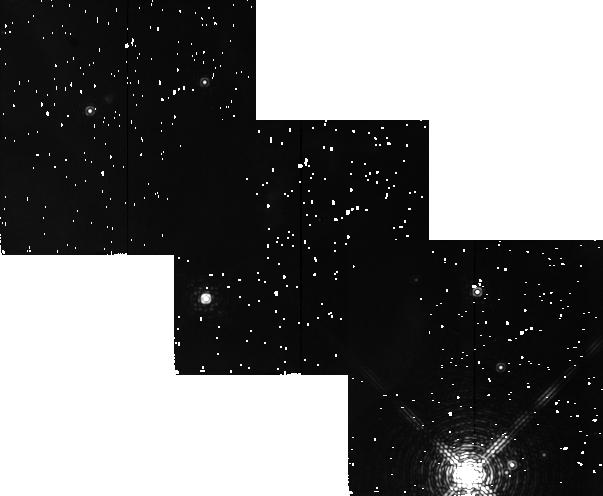
Target: ORION-BAR. Instrument: NICMOS/NIC2. Filter: F212N. Exposure: 8 min. Observation ID: n4o202040

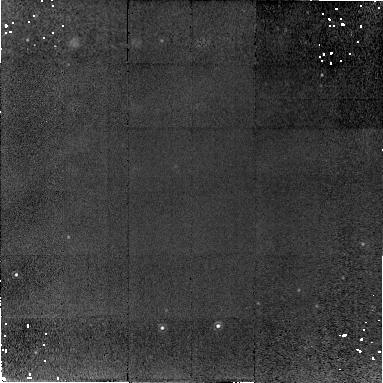
Target: IC63-PEAK. Instrument: NICMOS/NIC2. Filter: F212N. Exposure: 29 min. Observation ID: n4o201010

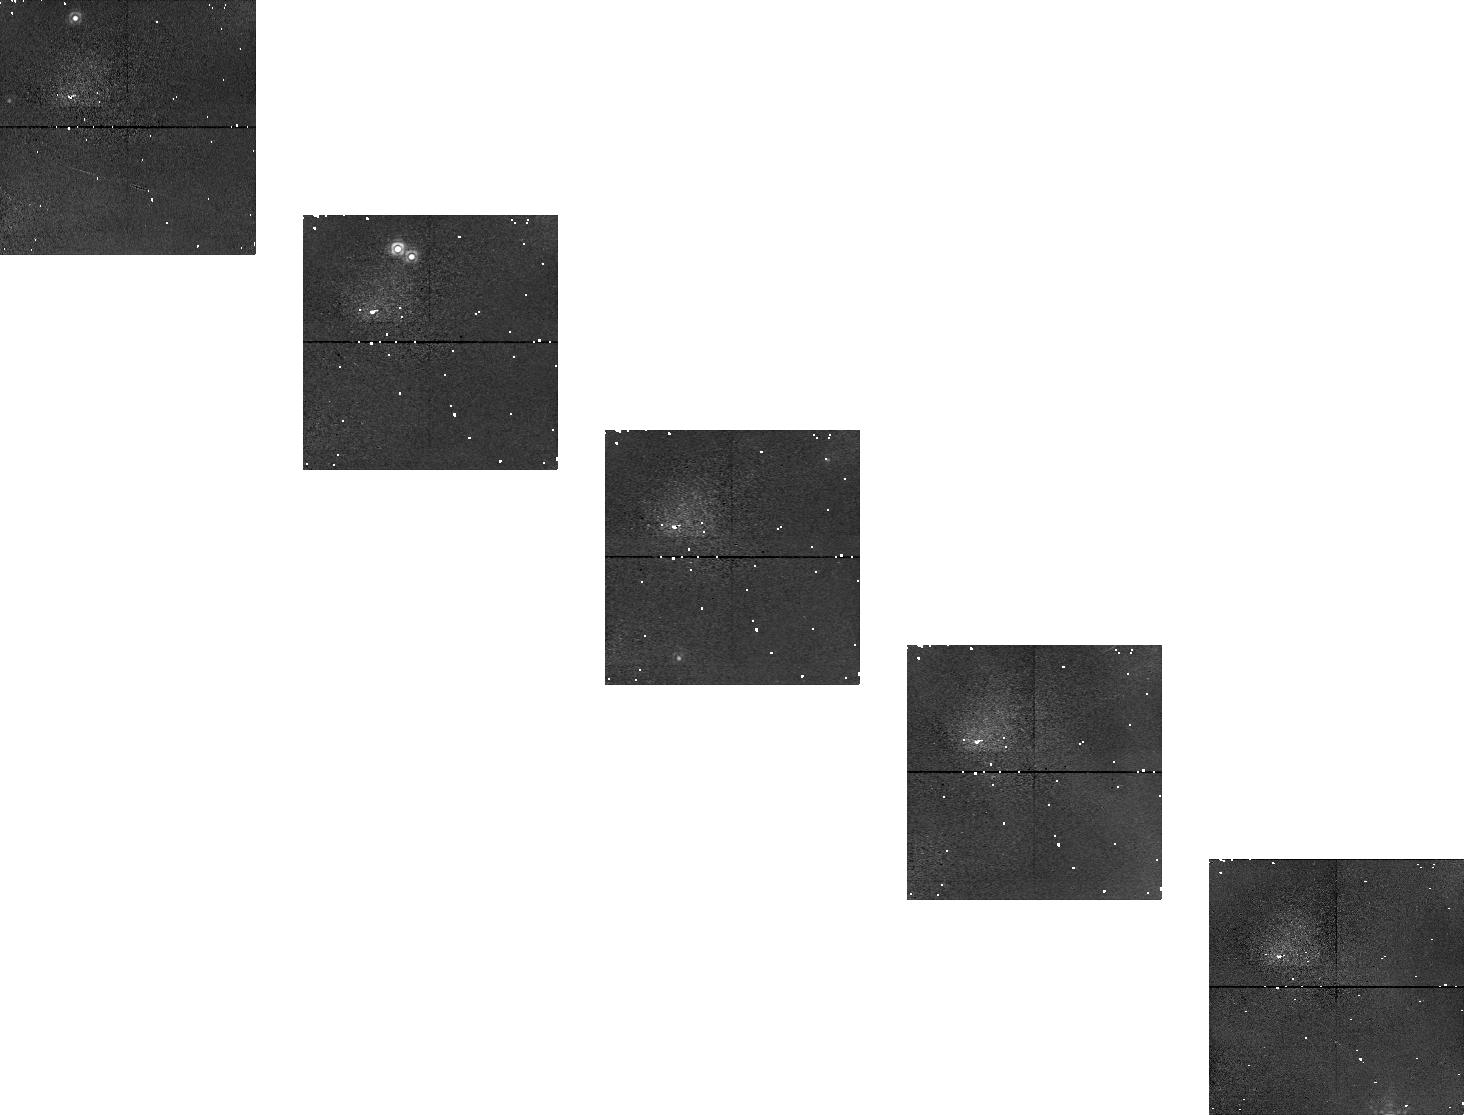
Target: ORION-BAR. Instrument: NICMOS/NIC1. Filter: F164N. Exposure: 13 min. Observation ID: n4o202030

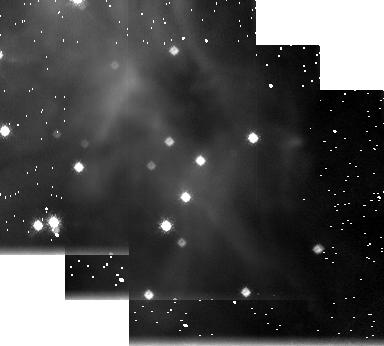
Target: ORION-BAR. Instrument: NICMOS/NIC3. Filter: F215N. Exposure: 8 min. Observation ID: n4o2020c0

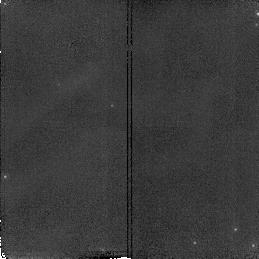
Target: IC63-PEAK. Instrument: NICMOS/NIC2. Filter: F180M. Exposure: 5 min. Observation ID: n4o201040

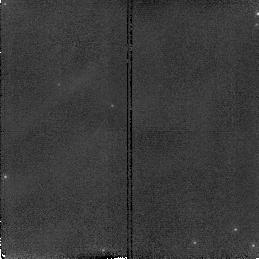
Target: IC63-PEAK. Instrument: NICMOS/NIC2. Filter: F171M. Exposure: 5 min. Observation ID: n4o201030

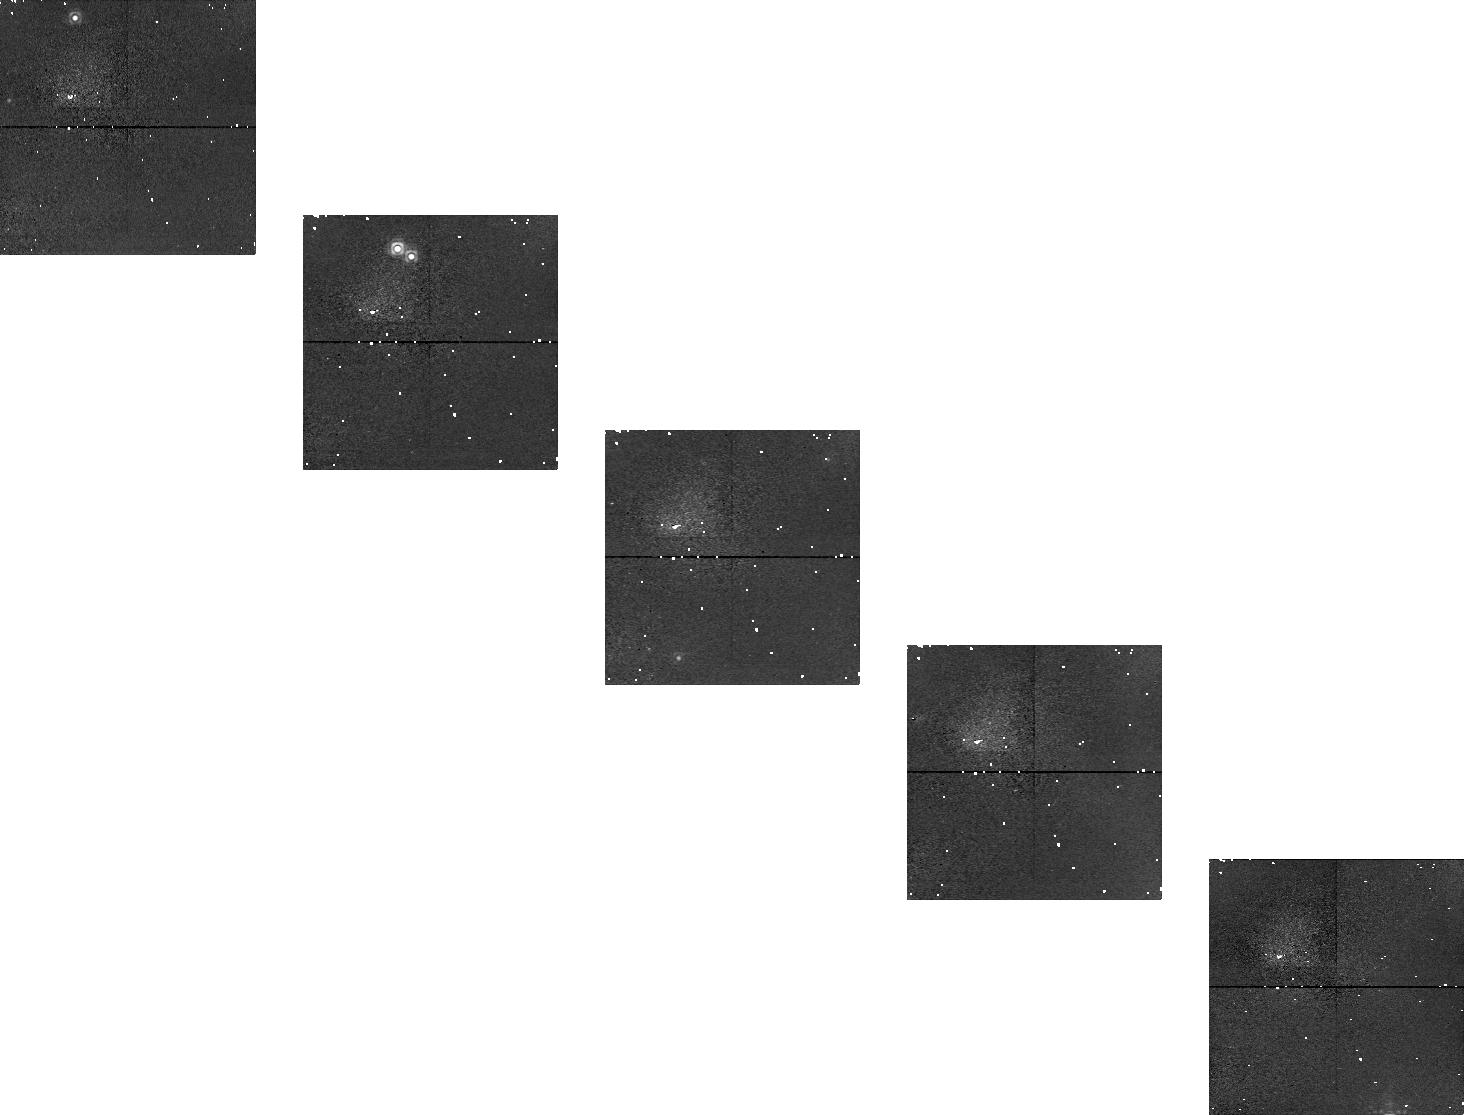
Target: ORION-BAR. Instrument: NICMOS/NIC1. Filter: F166N. Exposure: 13 min. Observation ID: n4o2020a0

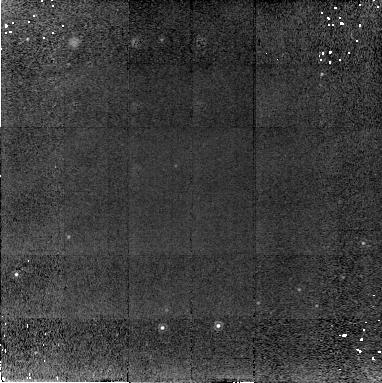
Target: IC63-PEAK. Instrument: NICMOS/NIC2. Filter: F215N. Exposure: 29 min. Observation ID: n4o201020

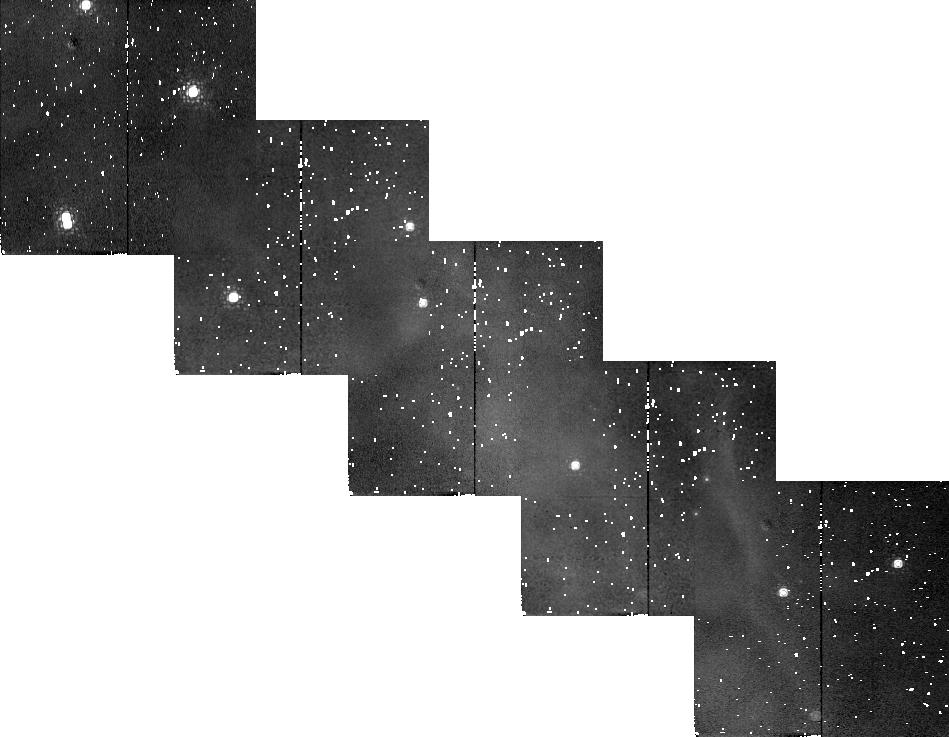
Target: ORION-BAR. Instrument: NICMOS/NIC2. Filter: F180M. Exposure: 3 min. Observation ID: n4o2020e0

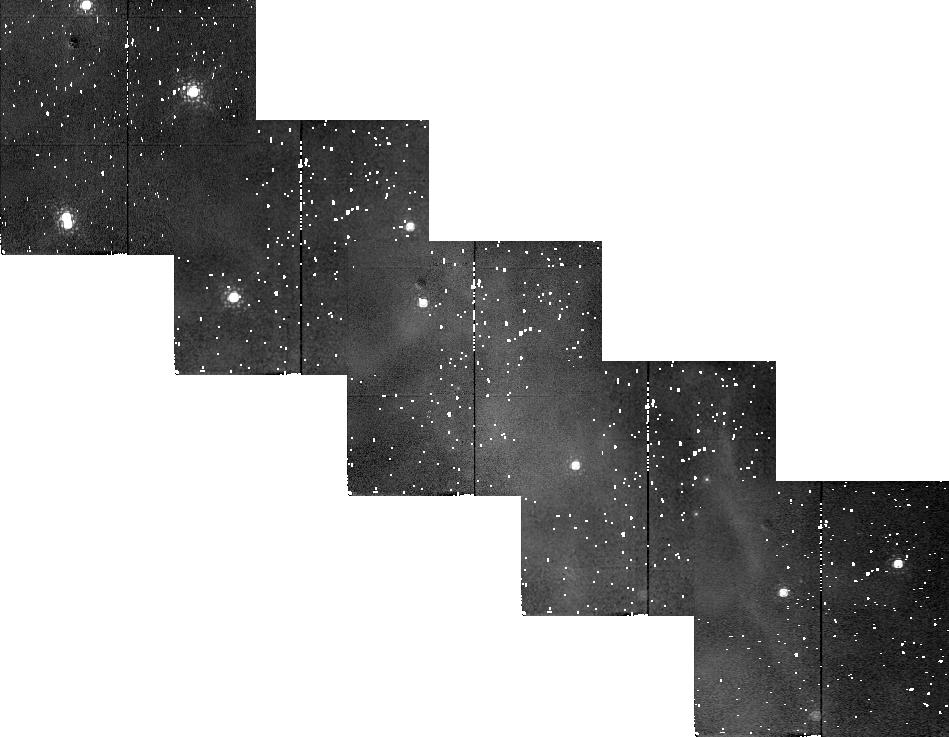
Target: ORION-BAR. Instrument: NICMOS/NIC2. Filter: F171M. Exposure: 3 min. Observation ID: n4o202070

H2 imaging of photon-dominated regions {PDRs} (PI: Black, John H.)

Molecular hydrogen (H_2) emits strong near-infrared line emission, both in regions where it is thermally excited at high temperatures (T>1000 K, e.g. in molecular shocks), and in the illuminated boundaries of molecular clouds (photon-dominated regions or PDRs) where it is excited by UV pumping. In the case of UV fluorescence, when the illuminating radiation is fairly uniform, observed fluctuations in the H_2 line intensity will trace fluctuations in density and column density in the boundary layer of the molecular cloud. Narrow-band imaging at high angular resolution in H_2 lines with HST/NICMOS, will probe the small-scale structure of PDRs, which is intimately related to the interstellar turbulence. We propose a series of images in the F212N (H_2 1-0 S1) and F215N (adjacent continuum) filters of the entire nebula IC 63. The pure, strong emission allows the medium-band filters F171M and F180M to probe different combinations of H_2 lines. This comparison will also help to calibrate better the reflected light. The Orion Bar feature southeast of the Trapezium is a well studied PDR with some very interesting chemical and physical features (Hogerheijde, Jansen, and van Dishoeck 1995; Jansen 1995). We propose a series of H_2 images across the bright rim of the bar. A particular position angle is chosen so that parallel exposures with the other NICMOS cameras will probe other tracers at other positions on the bar.